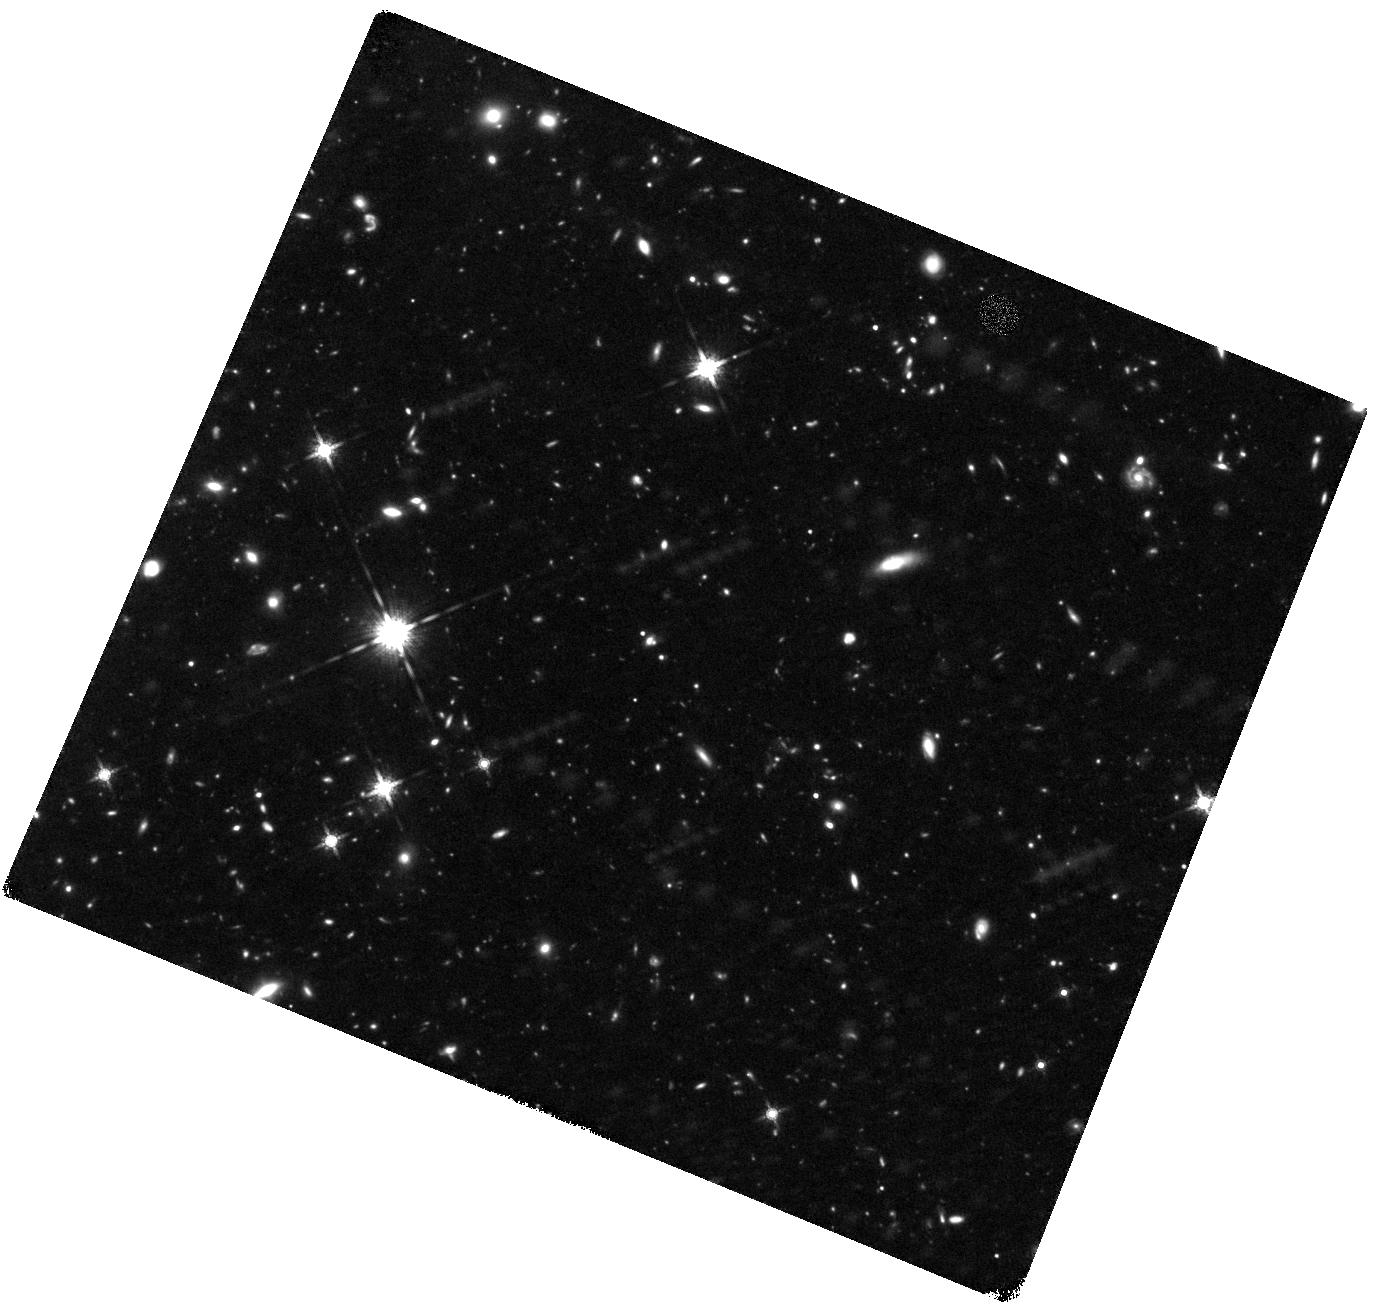
Target: GRB090423
Instrument: WFC3/IR
Filter: F160W
Exposure: 3.6 h
Observation ID: hst_11189_h2_wfc3_ir_f160w_ia21h2

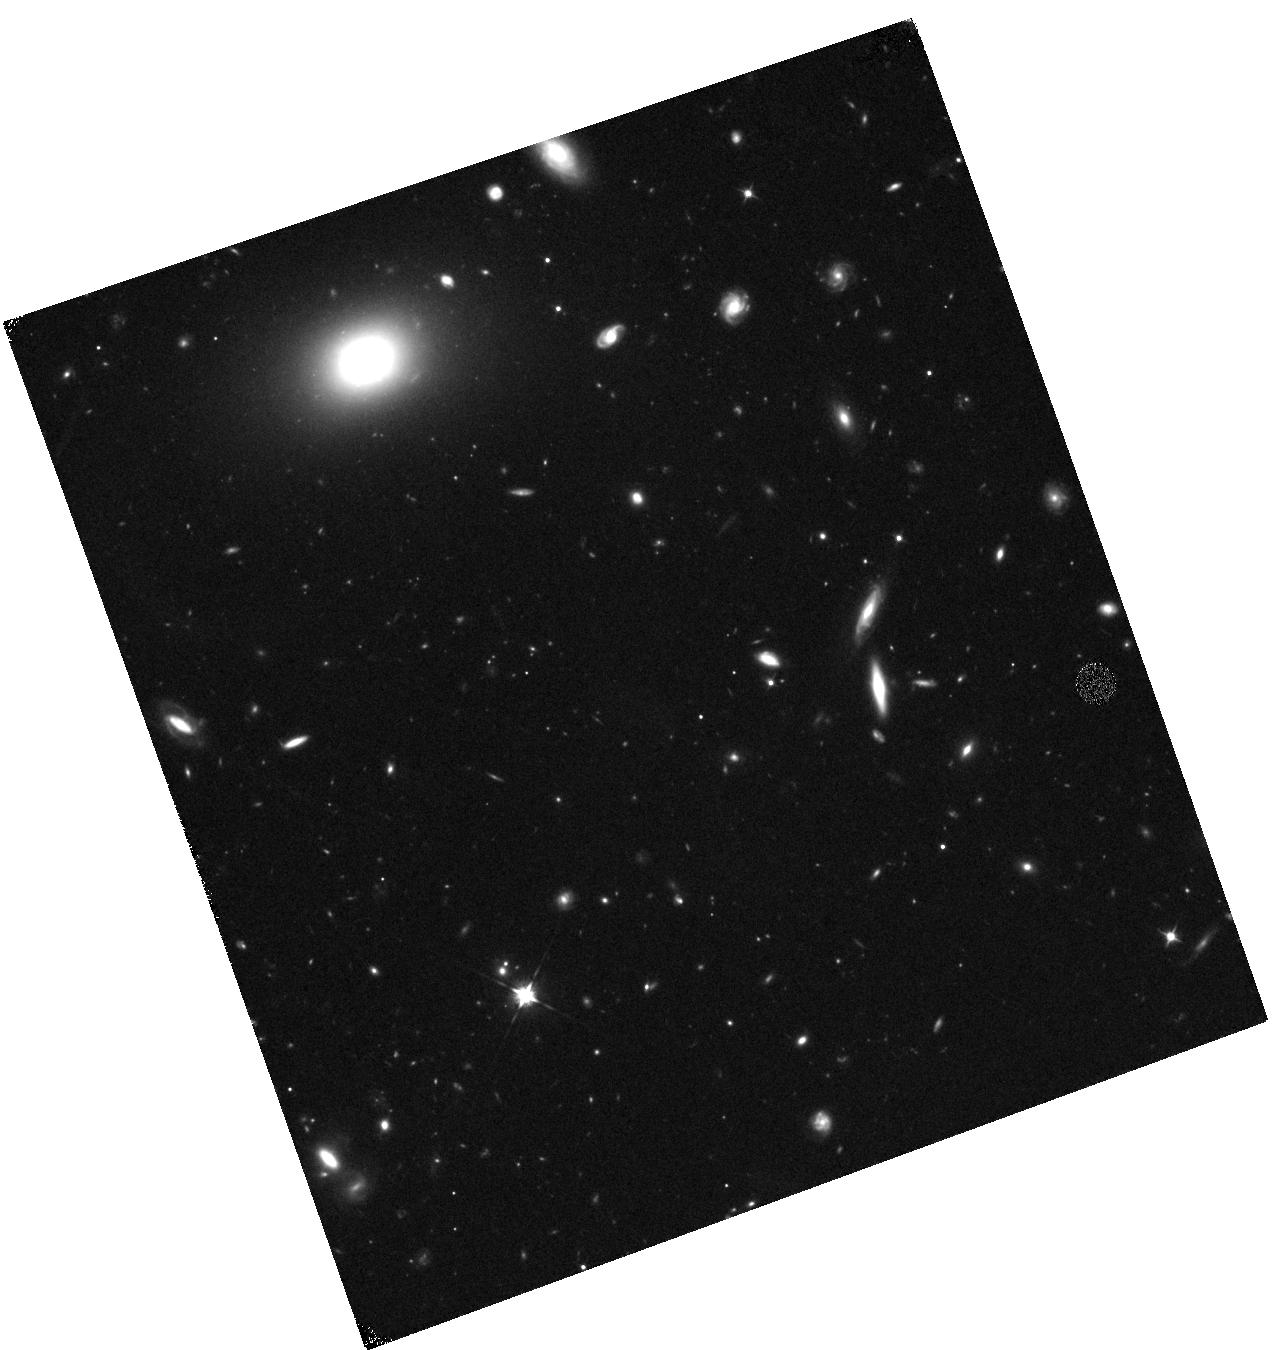
Target: GRB090429B
Instrument: WFC3/IR
Filter: F105W
Exposure: 40 min
Observation ID: hst_11189_y1_wfc3_ir_f105w_ia21y1

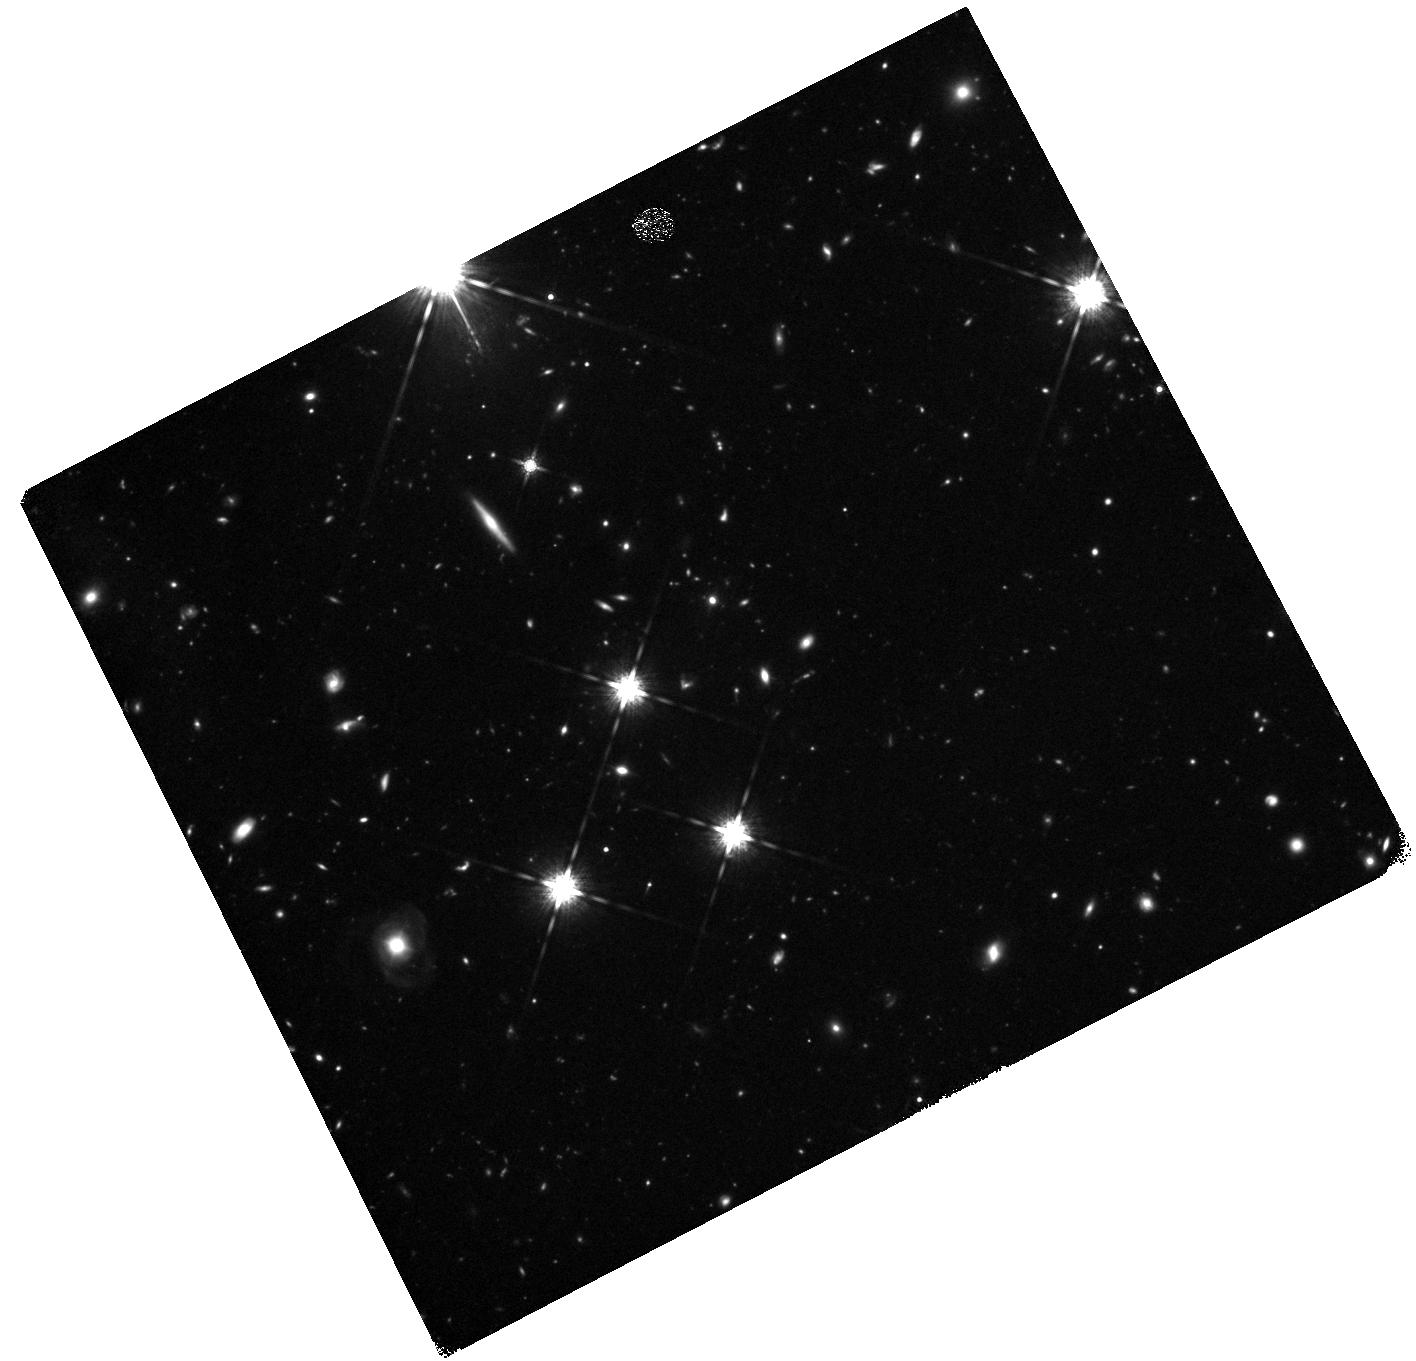
Target: GRB080913
Instrument: WFC3/IR
Filter: F160W
Exposure: 2.2 h
Observation ID: hst_11189_g1_wfc3_ir_f160w_ia21g1

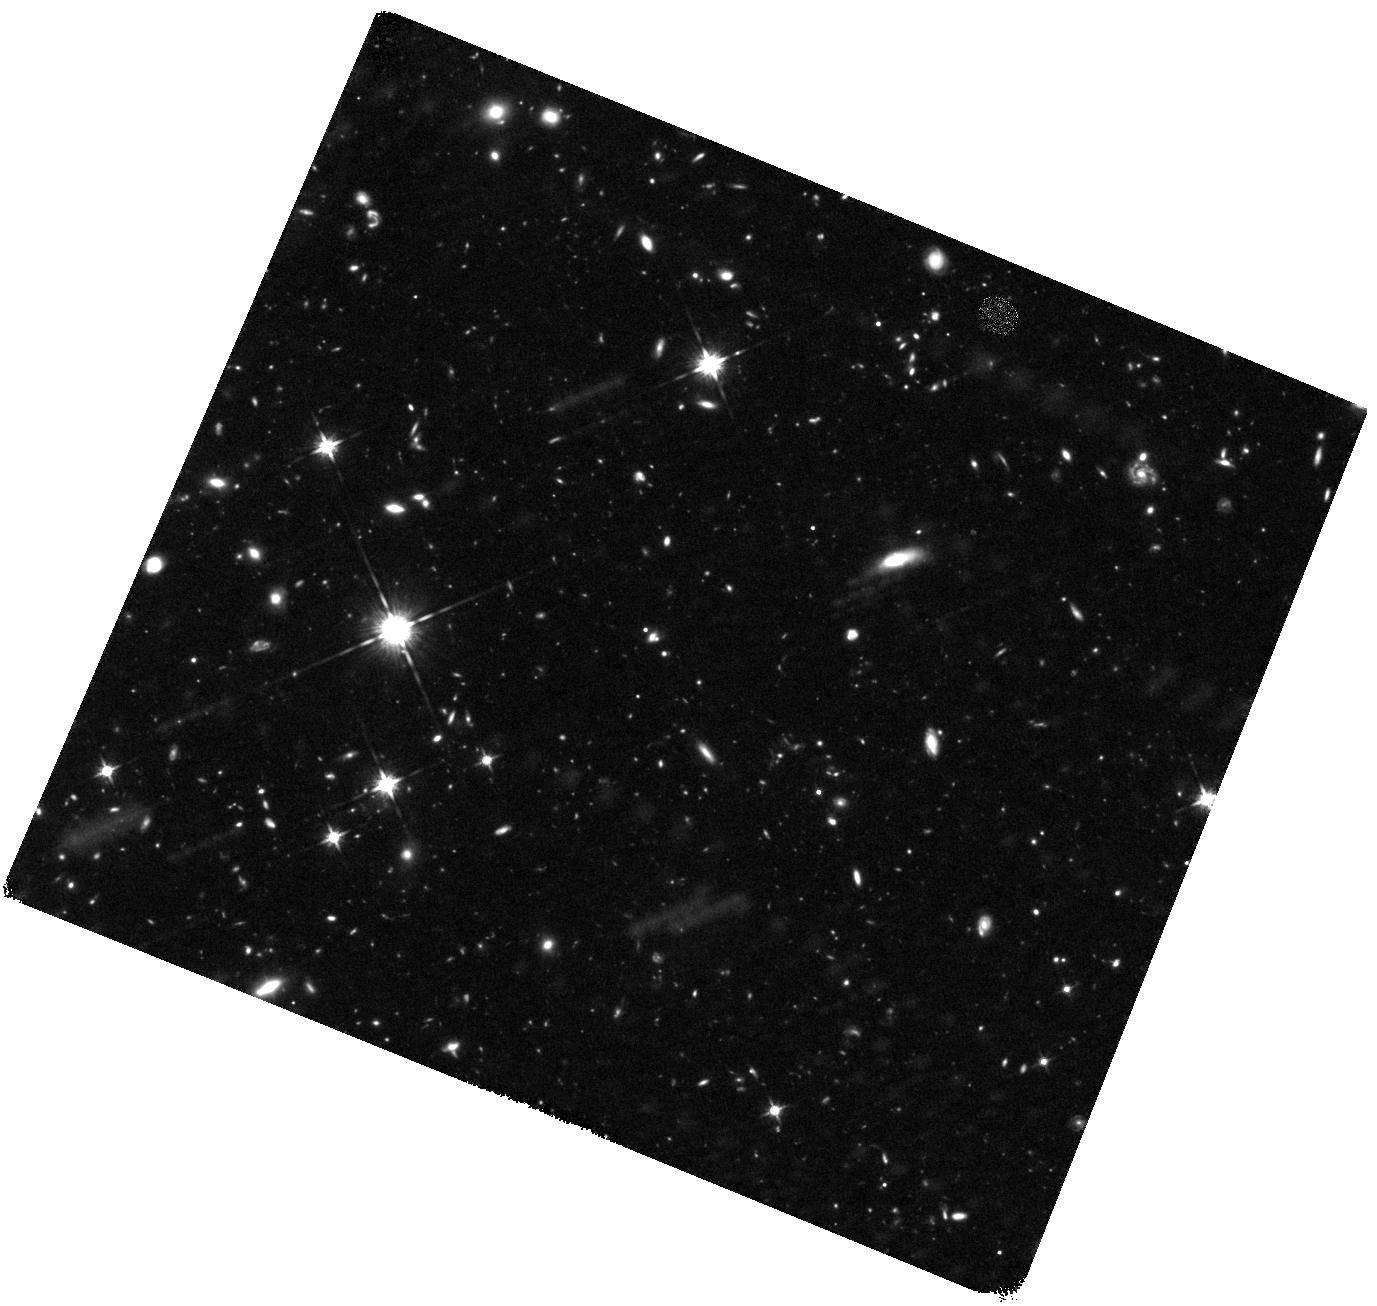
Target: GRB090423
Instrument: WFC3/IR
Filter: F125W
Exposure: 3.6 h
Observation ID: hst_11189_j1_wfc3_ir_f125w_ia21j1

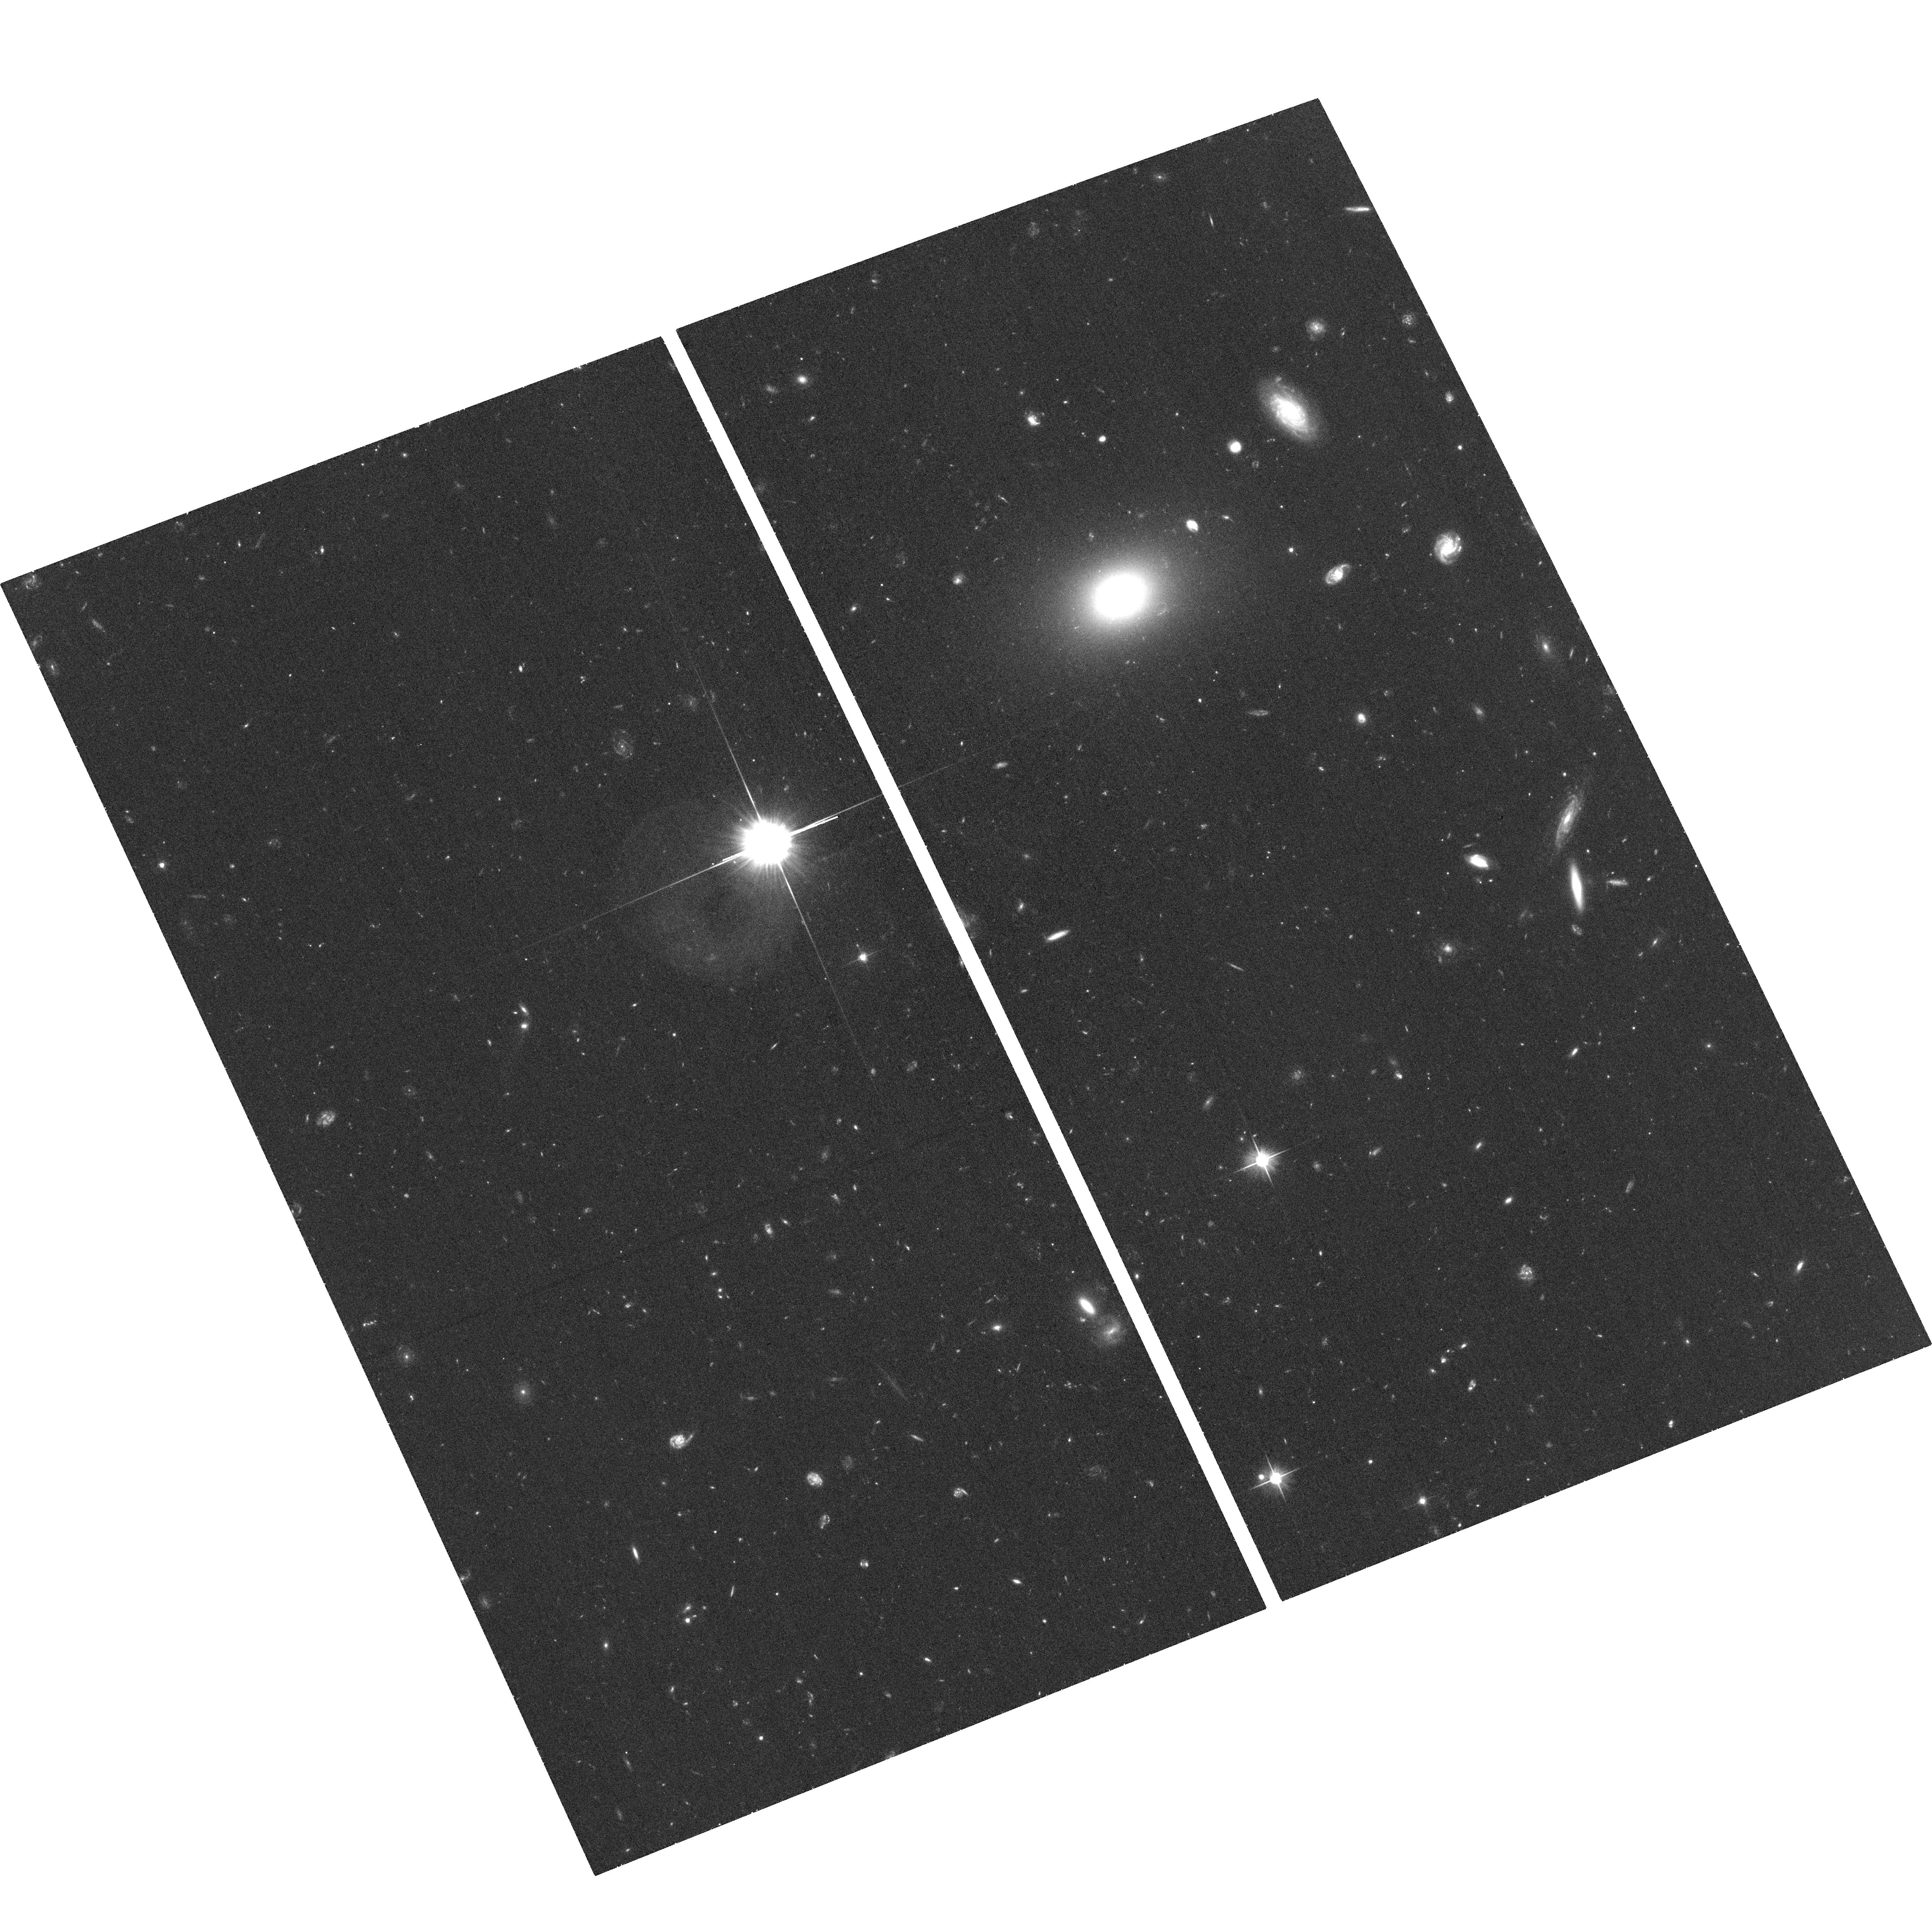
Target: GRB090429B
Instrument: ACS/WFC
Filter: F606W
Exposure: 35 min
Observation ID: hst_11189_b1_acs_wfc_f606w_ja21b1

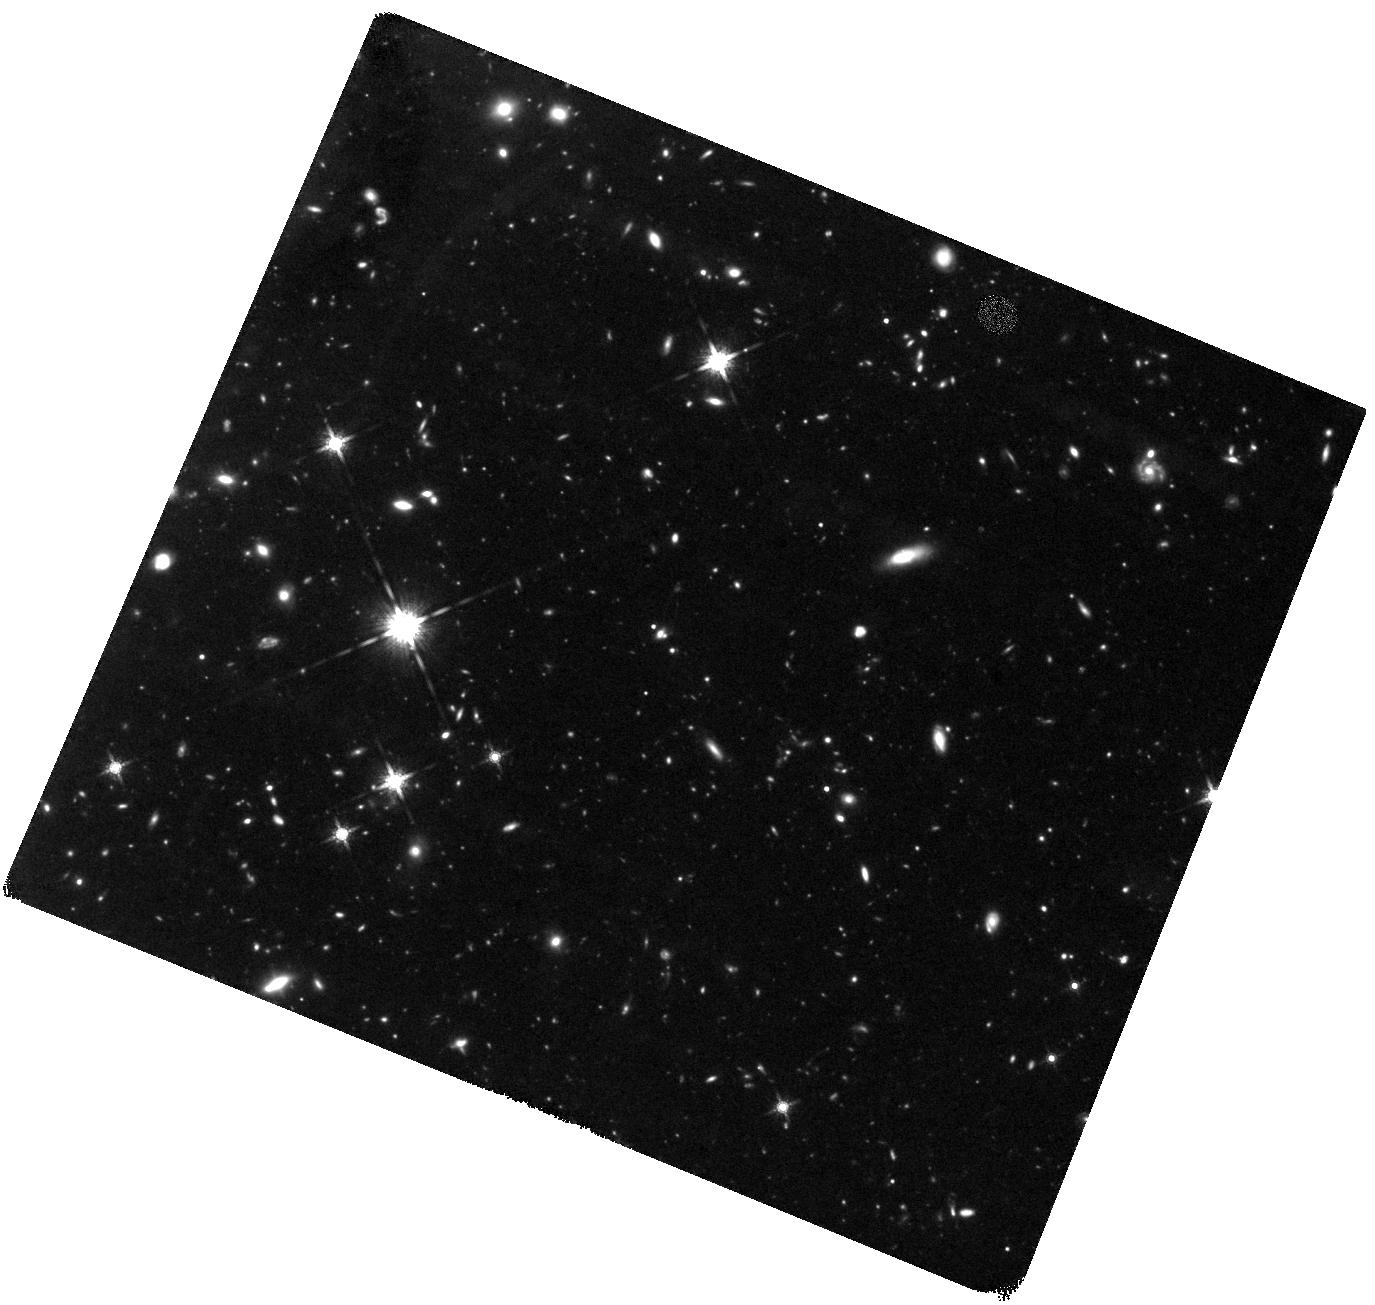
Target: GRB090423
Instrument: WFC3/IR
Filter: F160W
Exposure: 3.6 h
Observation ID: hst_11189_h1_wfc3_ir_f160w_ia21h1

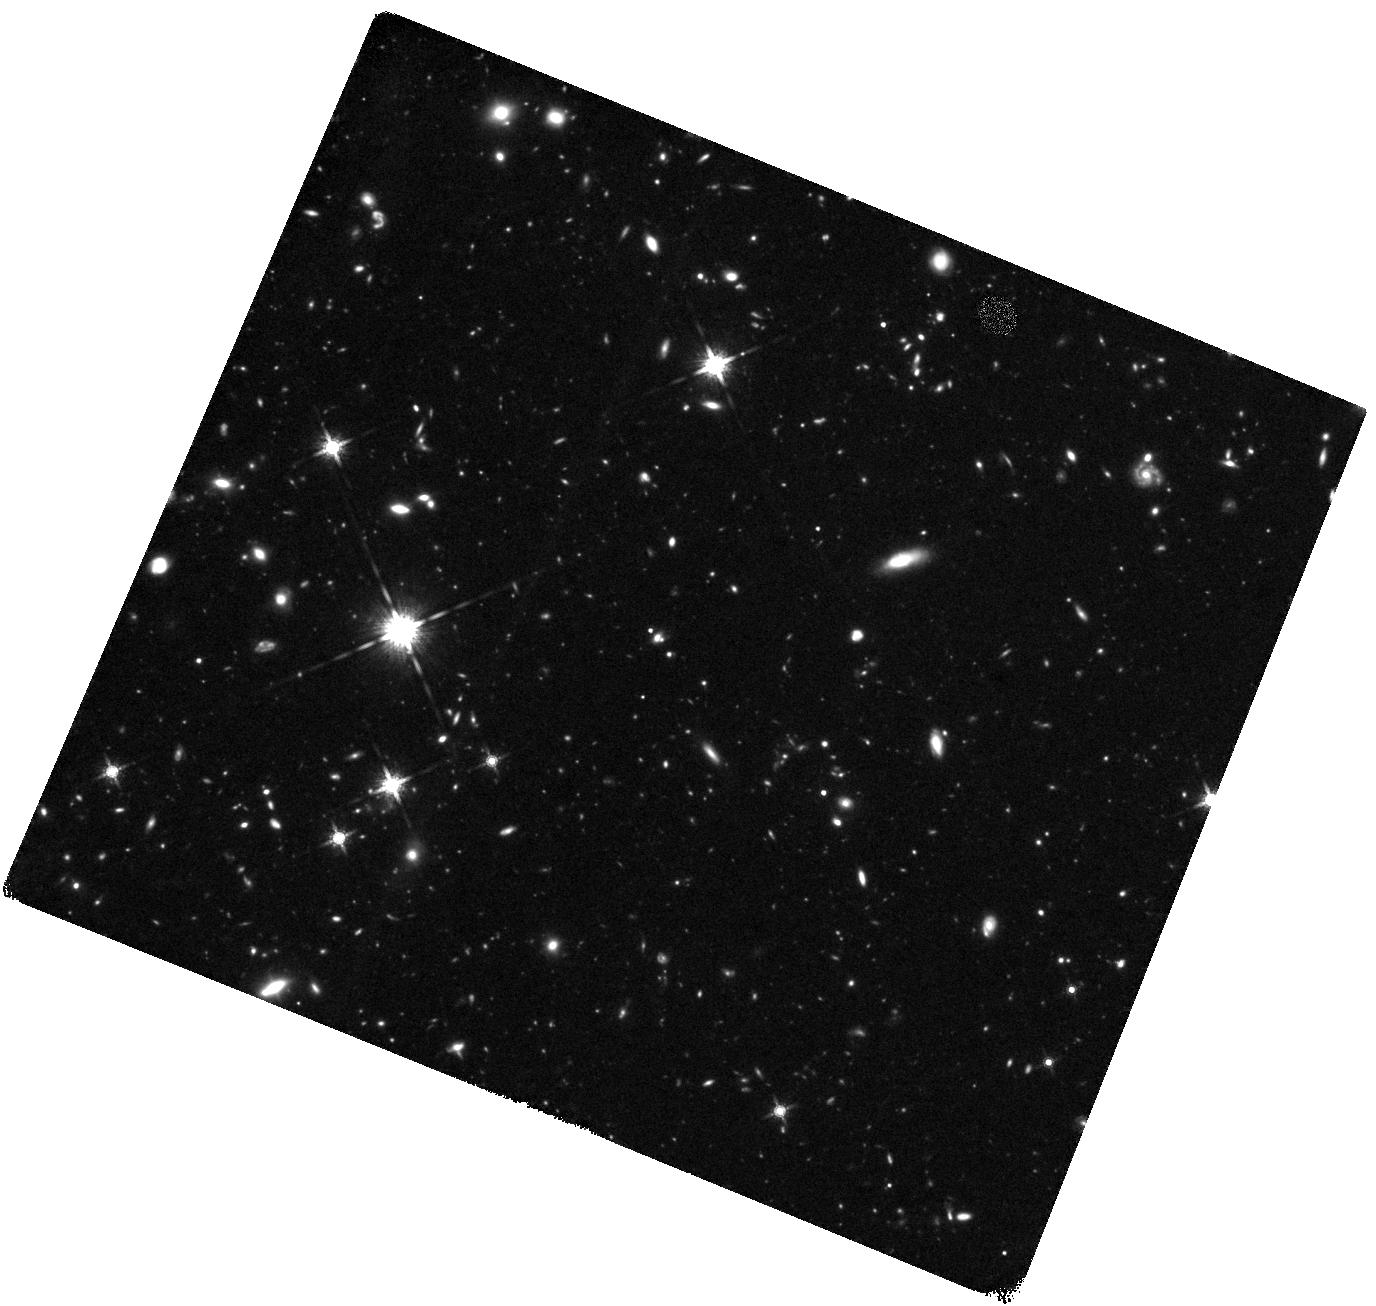
Target: GRB090423
Instrument: WFC3/IR
Filter: F160W
Exposure: 3.6 h
Observation ID: hst_11189_13_wfc3_ir_f160w_ia2113

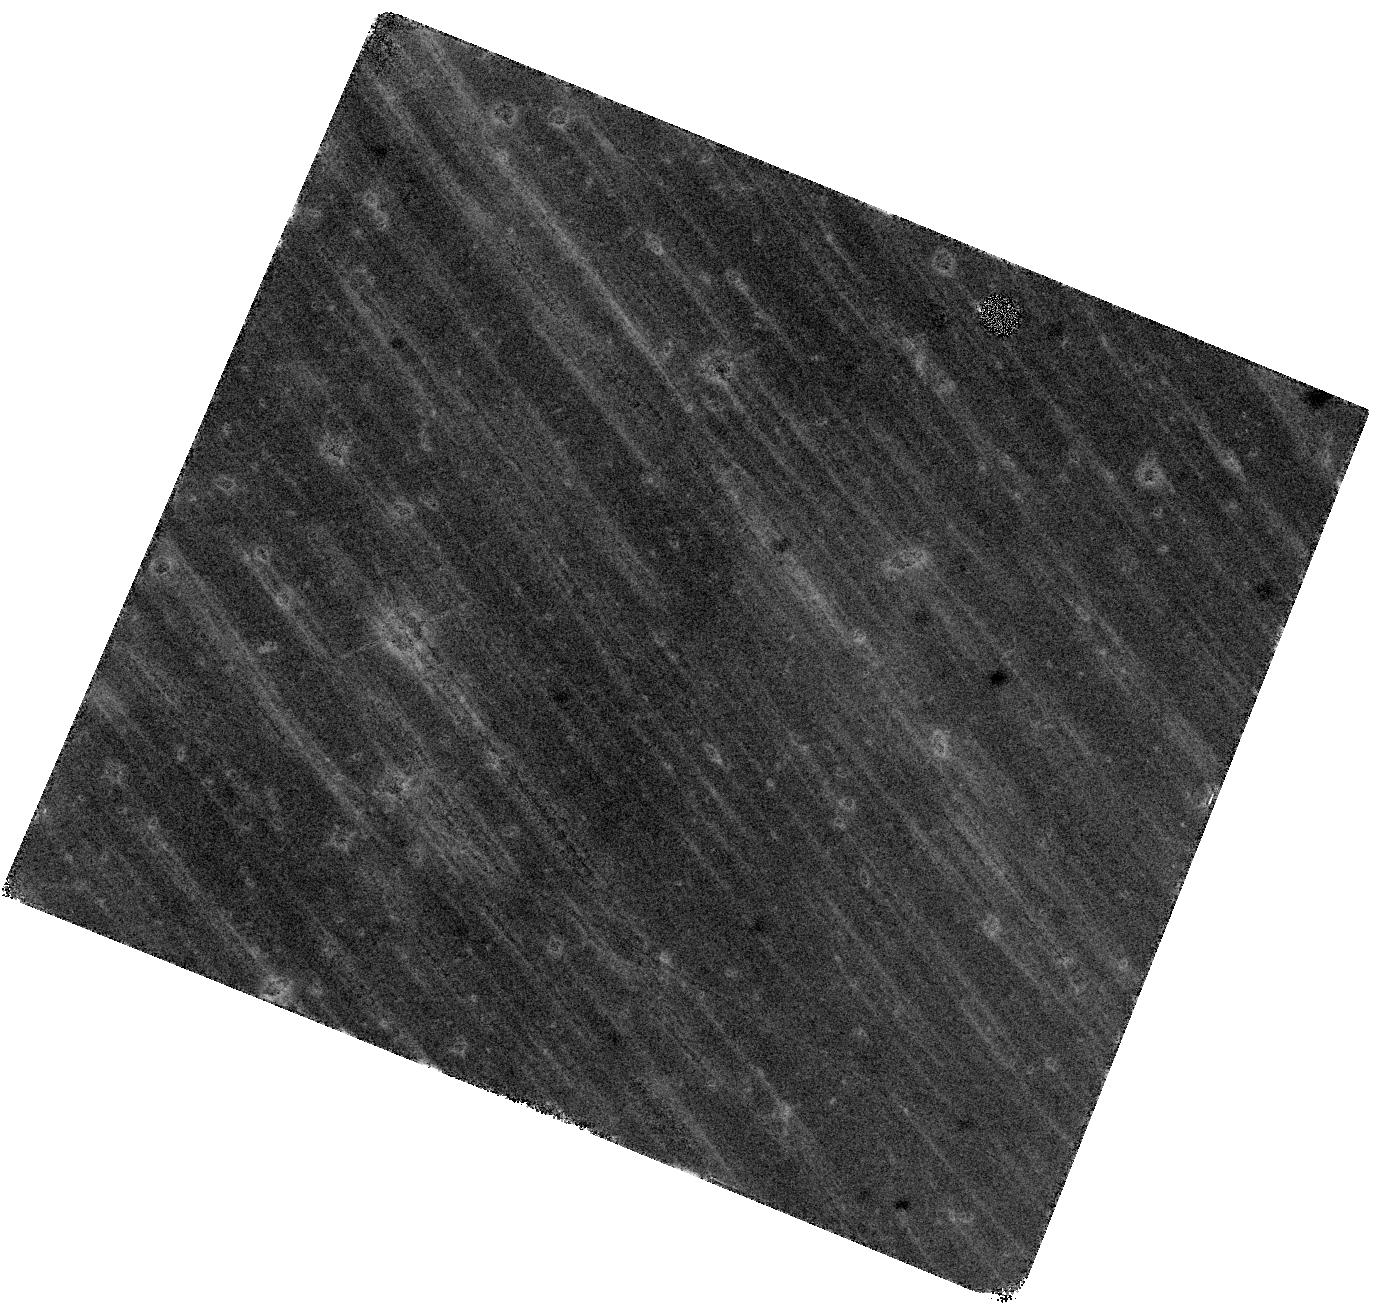
Target: GRB090423
Instrument: WFC3/IR
Filter: F160W
Exposure: 3.6 h
Observation ID: hst_11189_03_wfc3_ir_f160w_ia2103

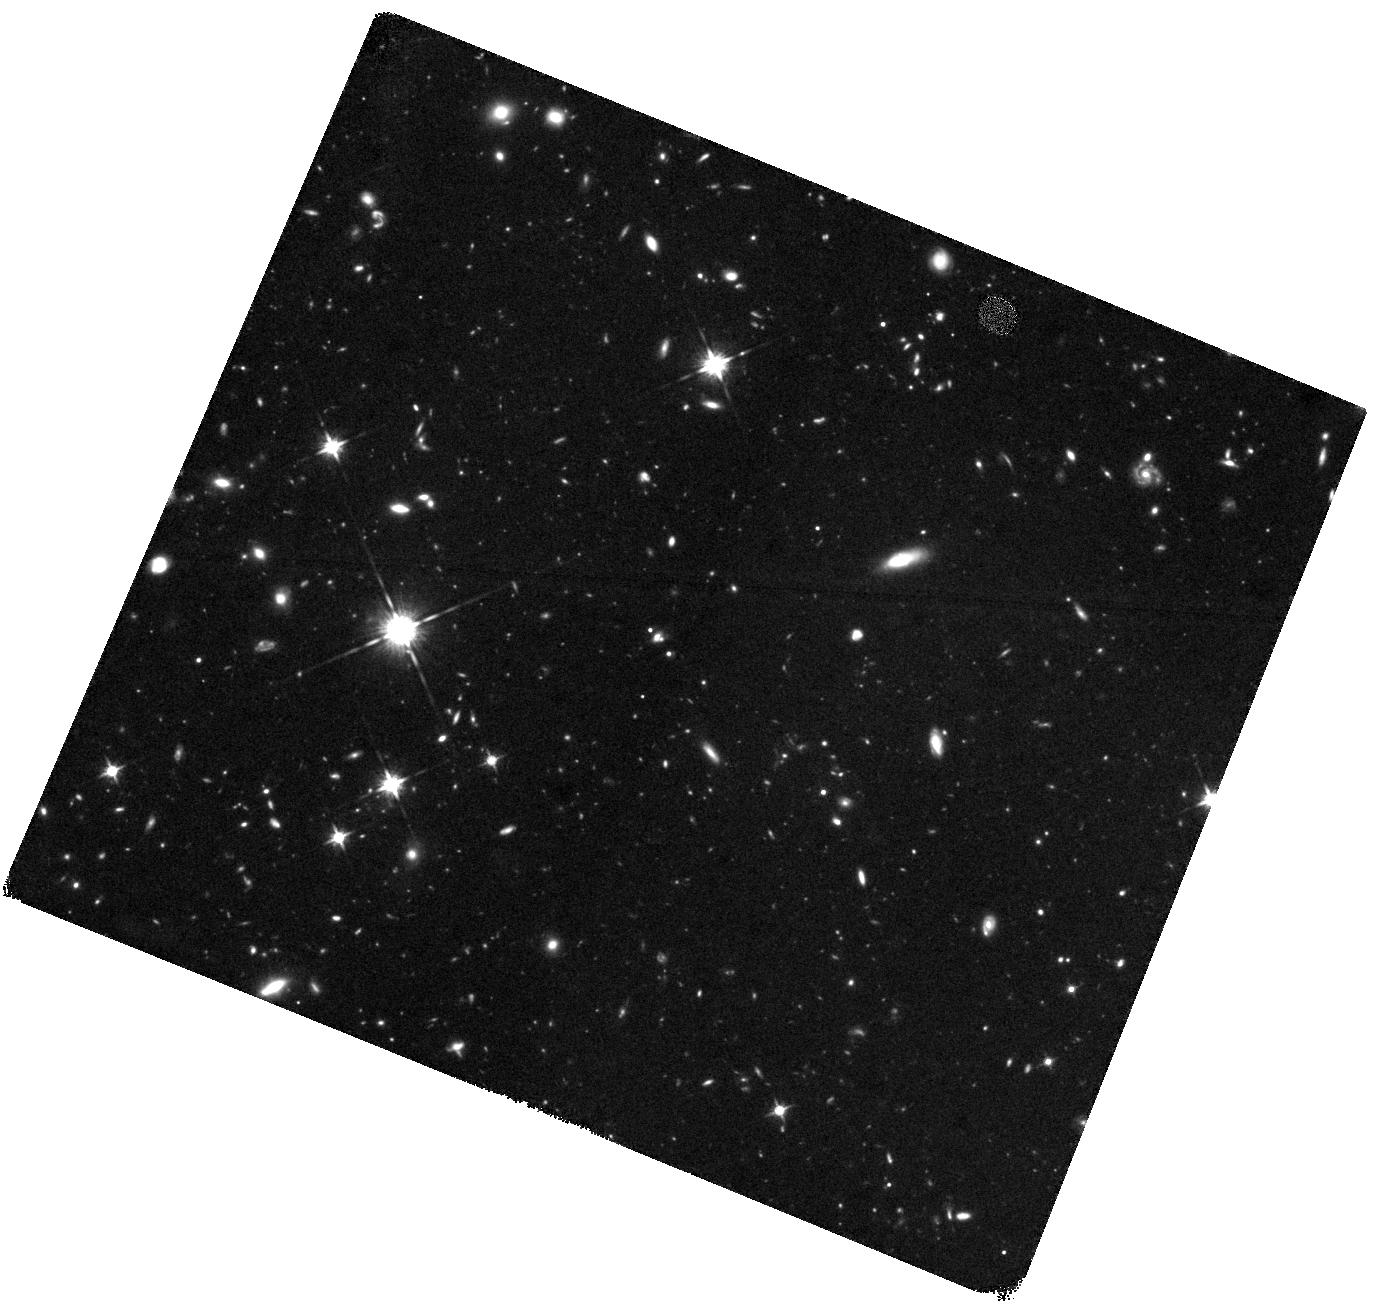
Target: GRB090423
Instrument: WFC3/IR
Filter: F125W
Exposure: 3.6 h
Observation ID: hst_11189_02_wfc3_ir_f125w_ia2102

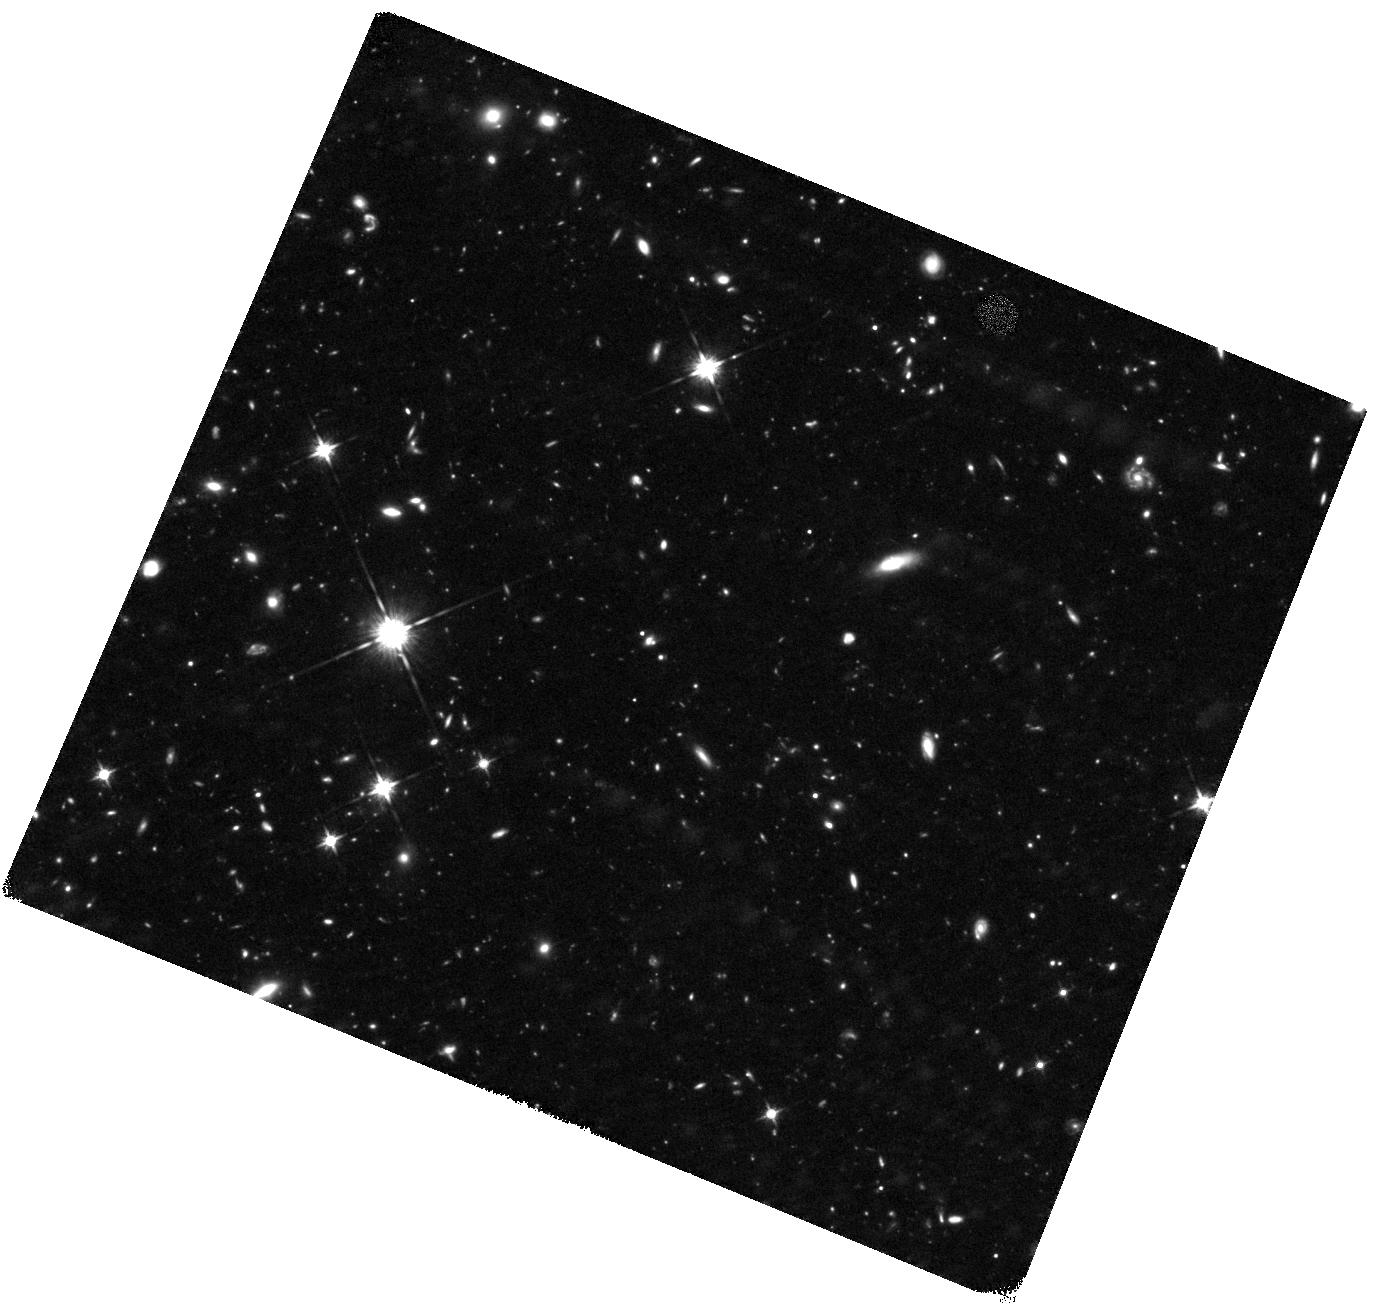
Target: GRB090423
Instrument: WFC3/IR
Filter: F125W
Exposure: 3.6 h
Observation ID: hst_11189_j2_wfc3_ir_f125w_ia21j2

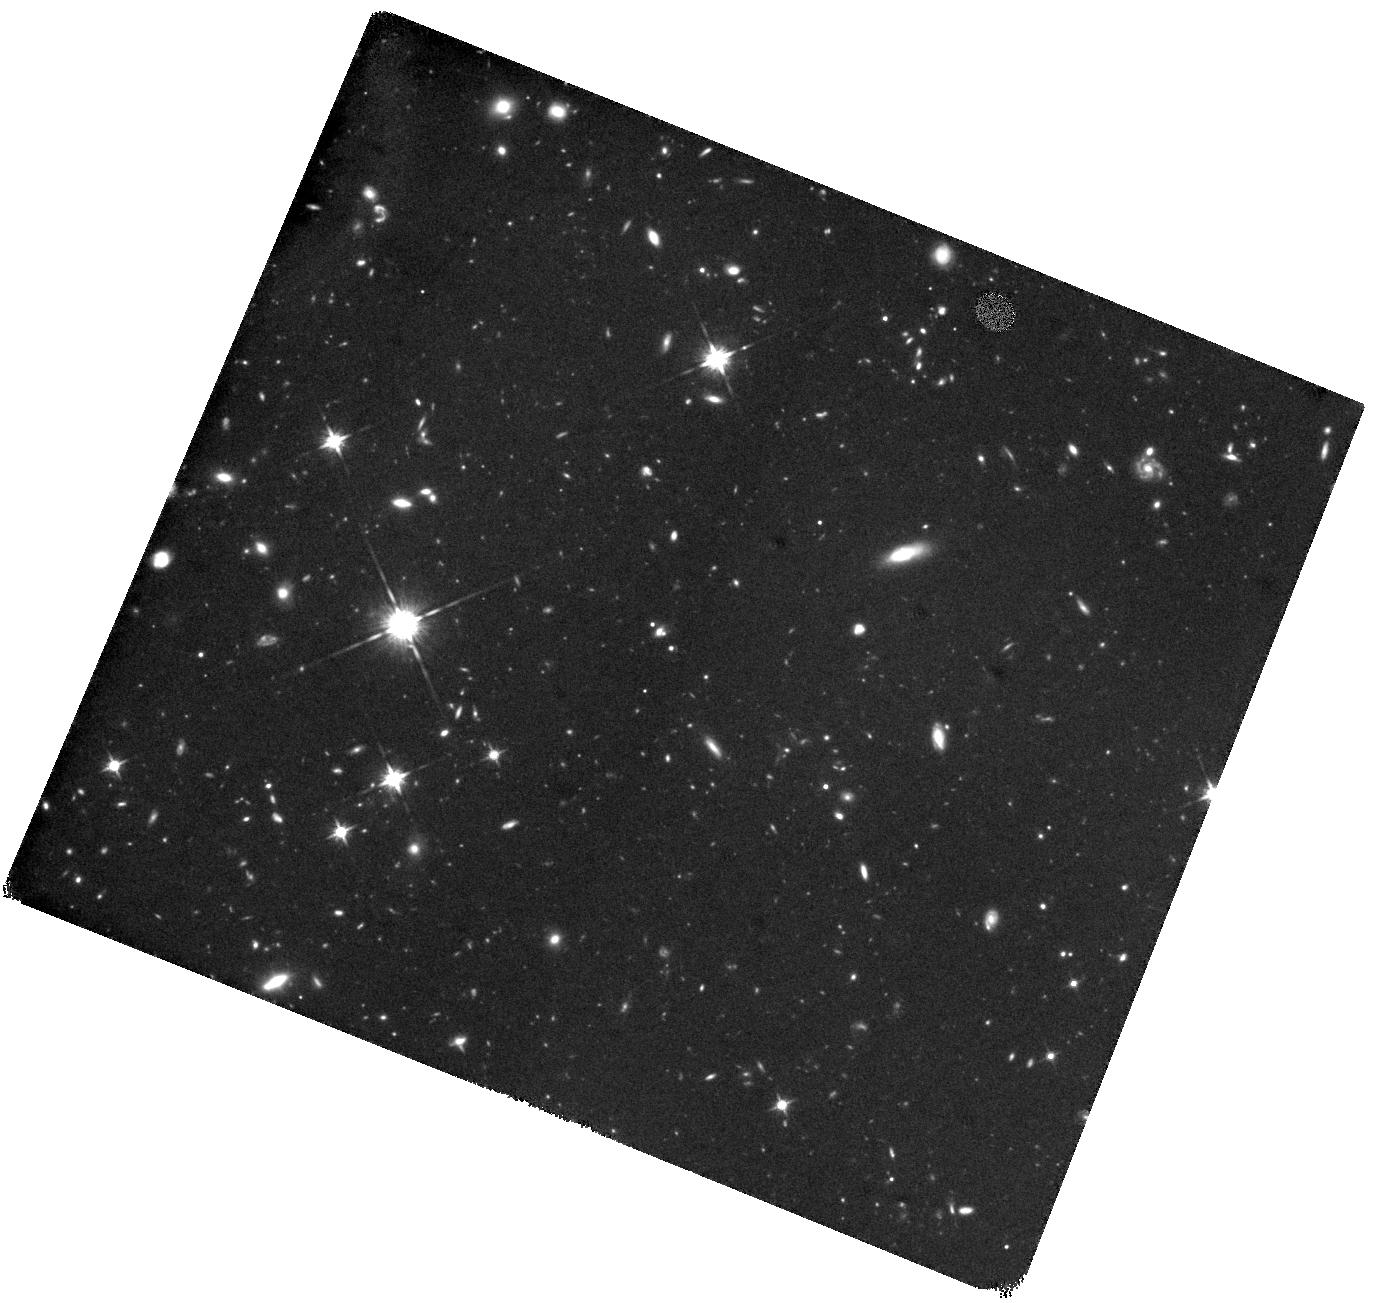
Target: GRB090423
Instrument: WFC3/IR
Filter: F125W
Exposure: 3.6 h
Observation ID: hst_11189_01_wfc3_ir_f125w_ia2101

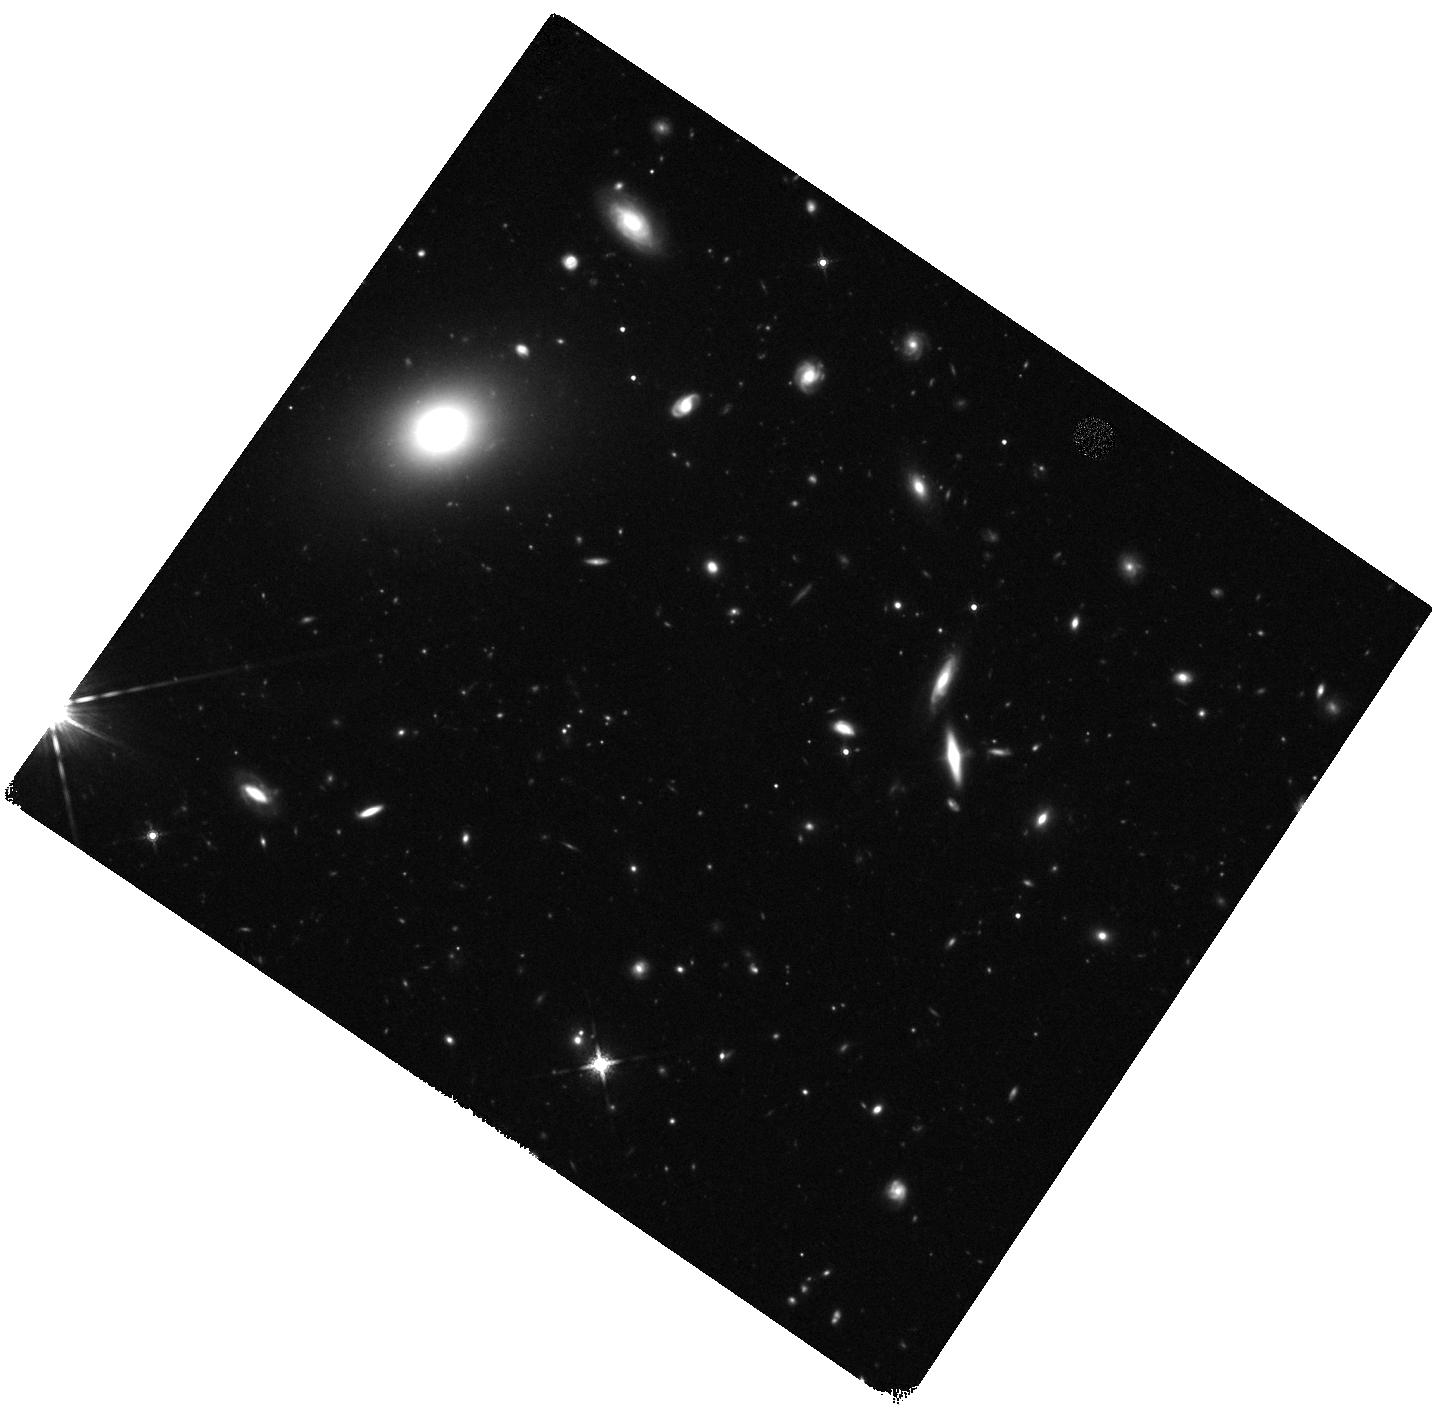
Target: GRB090429B
Instrument: WFC3/IR
Filter: F160W
Exposure: 40 min
Observation ID: hst_11189_b2_wfc3_ir_f160w_ia21b2

Probing the early universe with GRBs (PI: Tanvir, Nial Rahil)

Cosmology is beginning to constrain the nature of the earliest stars and galaxies to form in the Universe, but direct observation of galaxies at z>6 remains highly challenging due to their scarcity, intrinsically small size, and high luminosity distance. GRB afterglows, thanks to their extreme luminosities, offer the possibility of circumventing these normal constraints by providing redshifts and spectral information which couldn't be obtained through direct observation of the host galaxies themselves. In addition, the association of GRBs with massive stars means that they are an indicator of star formation, and that their hosts are likely responsible for a large proportion of the ionizing radiation during that era. Our collaboration is conducting a campaign to rapidly identify and study candidate very high redshift bursts, bringing to bear a network of 2, 4 and 8m telescopes with near-IR instrumentation. Swift has proven capable of detecting faint, distant GRBs, and reporting accurate positions for many bursts in near real-time. Here we propose to continue our HST program of targetting GRBs at z~6 and above. HST is crucial to this endeavour, allowing us (a) to characterise the basic properties, such as luminosity and colour, and in some cases morphologies, of the hosts, which is essential to understanding these primordial galaxies and their relationship to other galaxy populations; and (b) to monitor the late time afterglows and hence compare them to lower-z bursts and test the use of GRBs as standard candles.